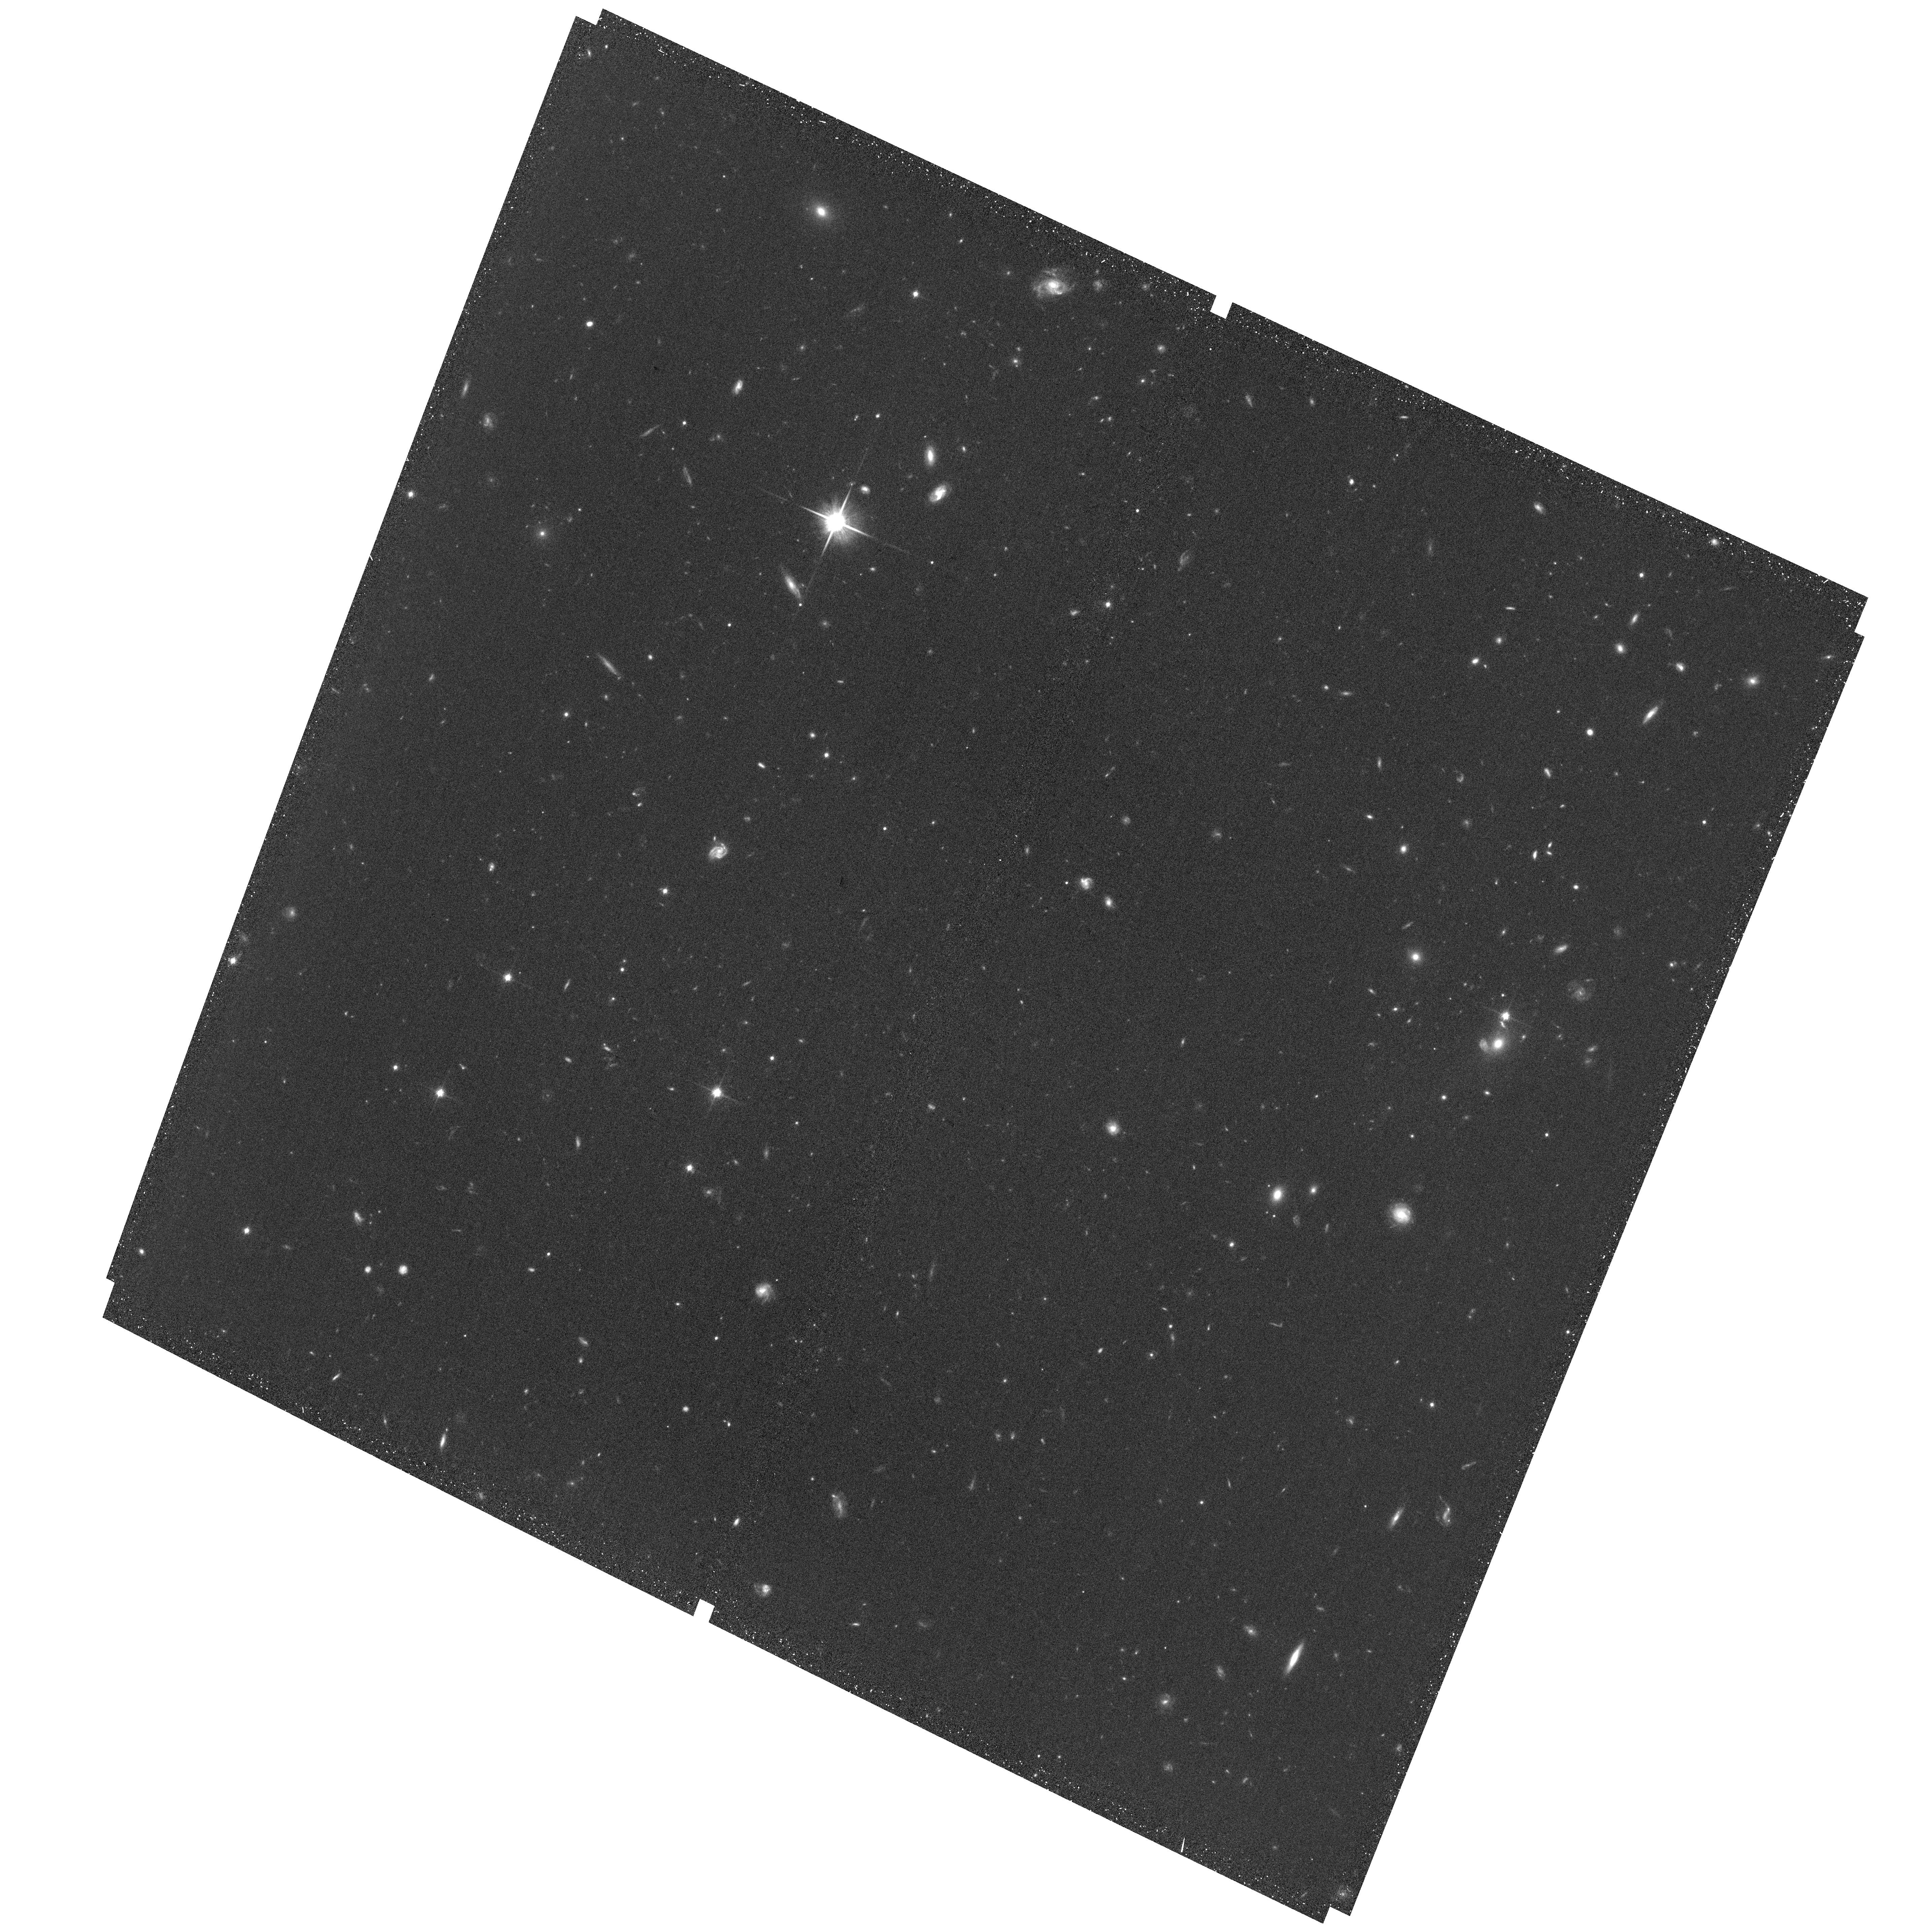
Target: Q2346-BX482
Instrument: ACS/WFC
Filter: F814W
Exposure: 36 min
Observation ID: hst_13669_11_acs_wfc_f814w_jcjl11

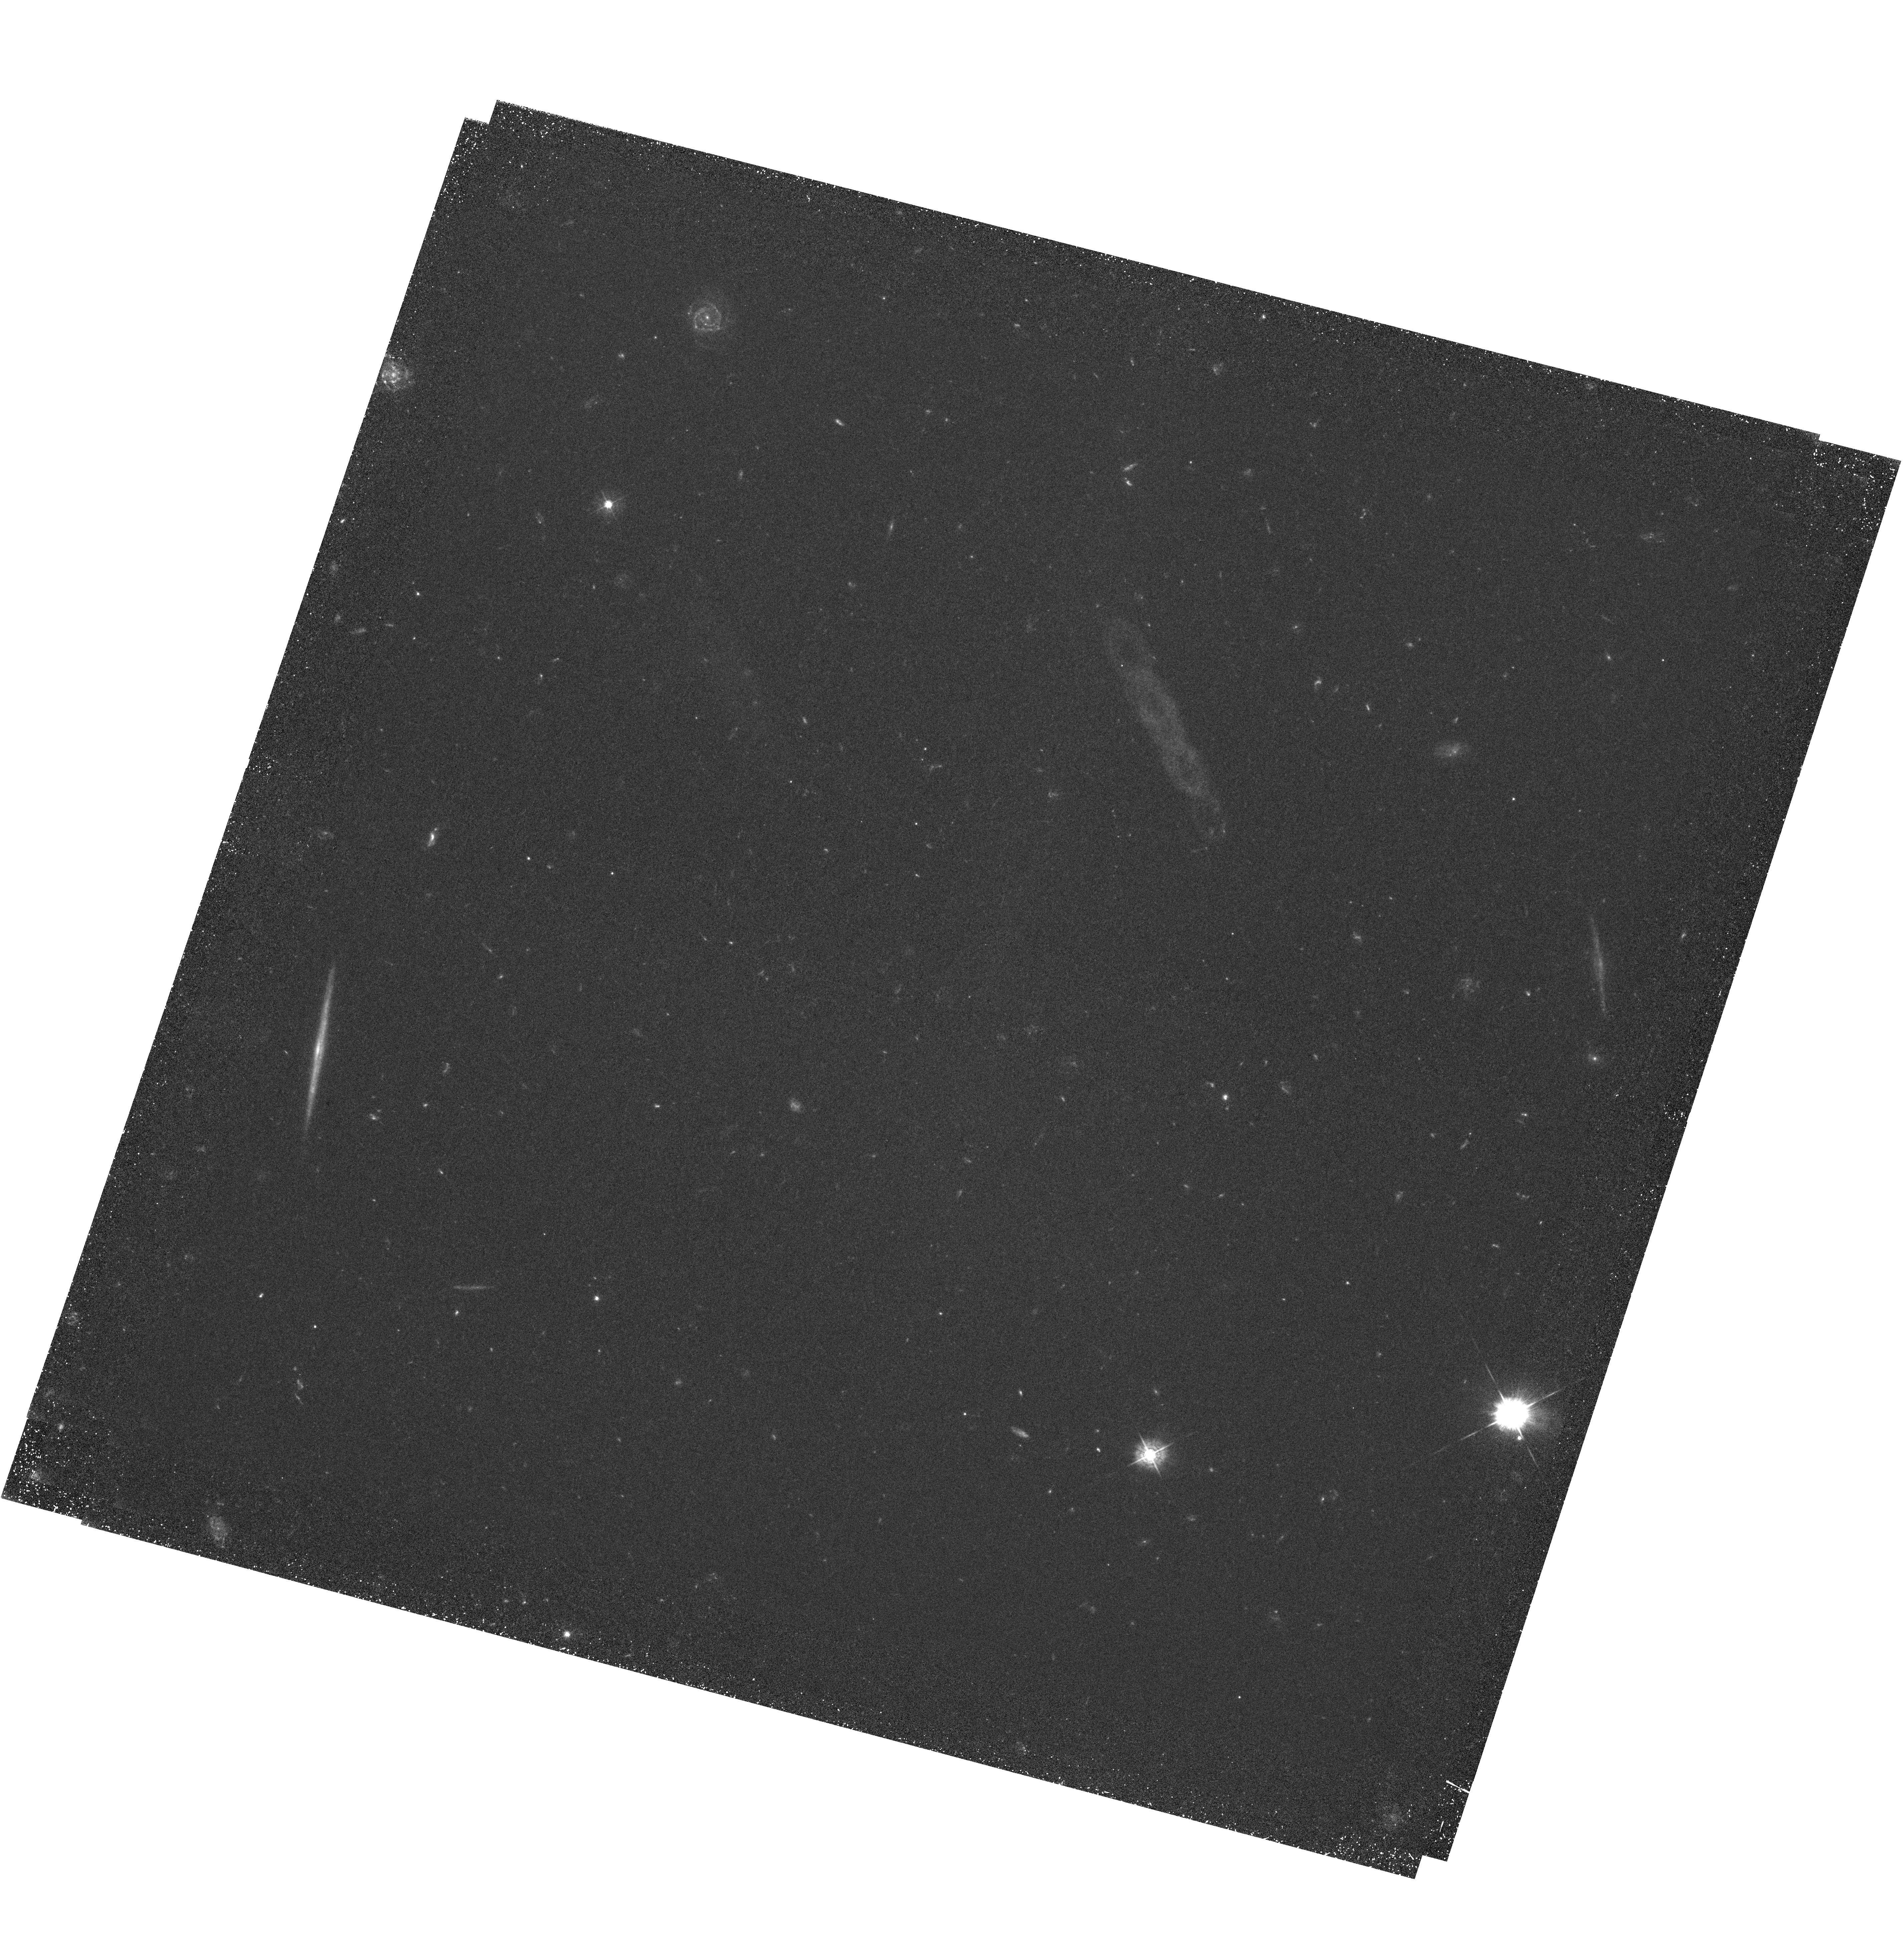
Target: ZC-407302
Instrument: WFC3/UVIS
Filter: F438W
Exposure: 3.2 h
Observation ID: hst_13669_06_wfc3_uvis_f438w_icjl06

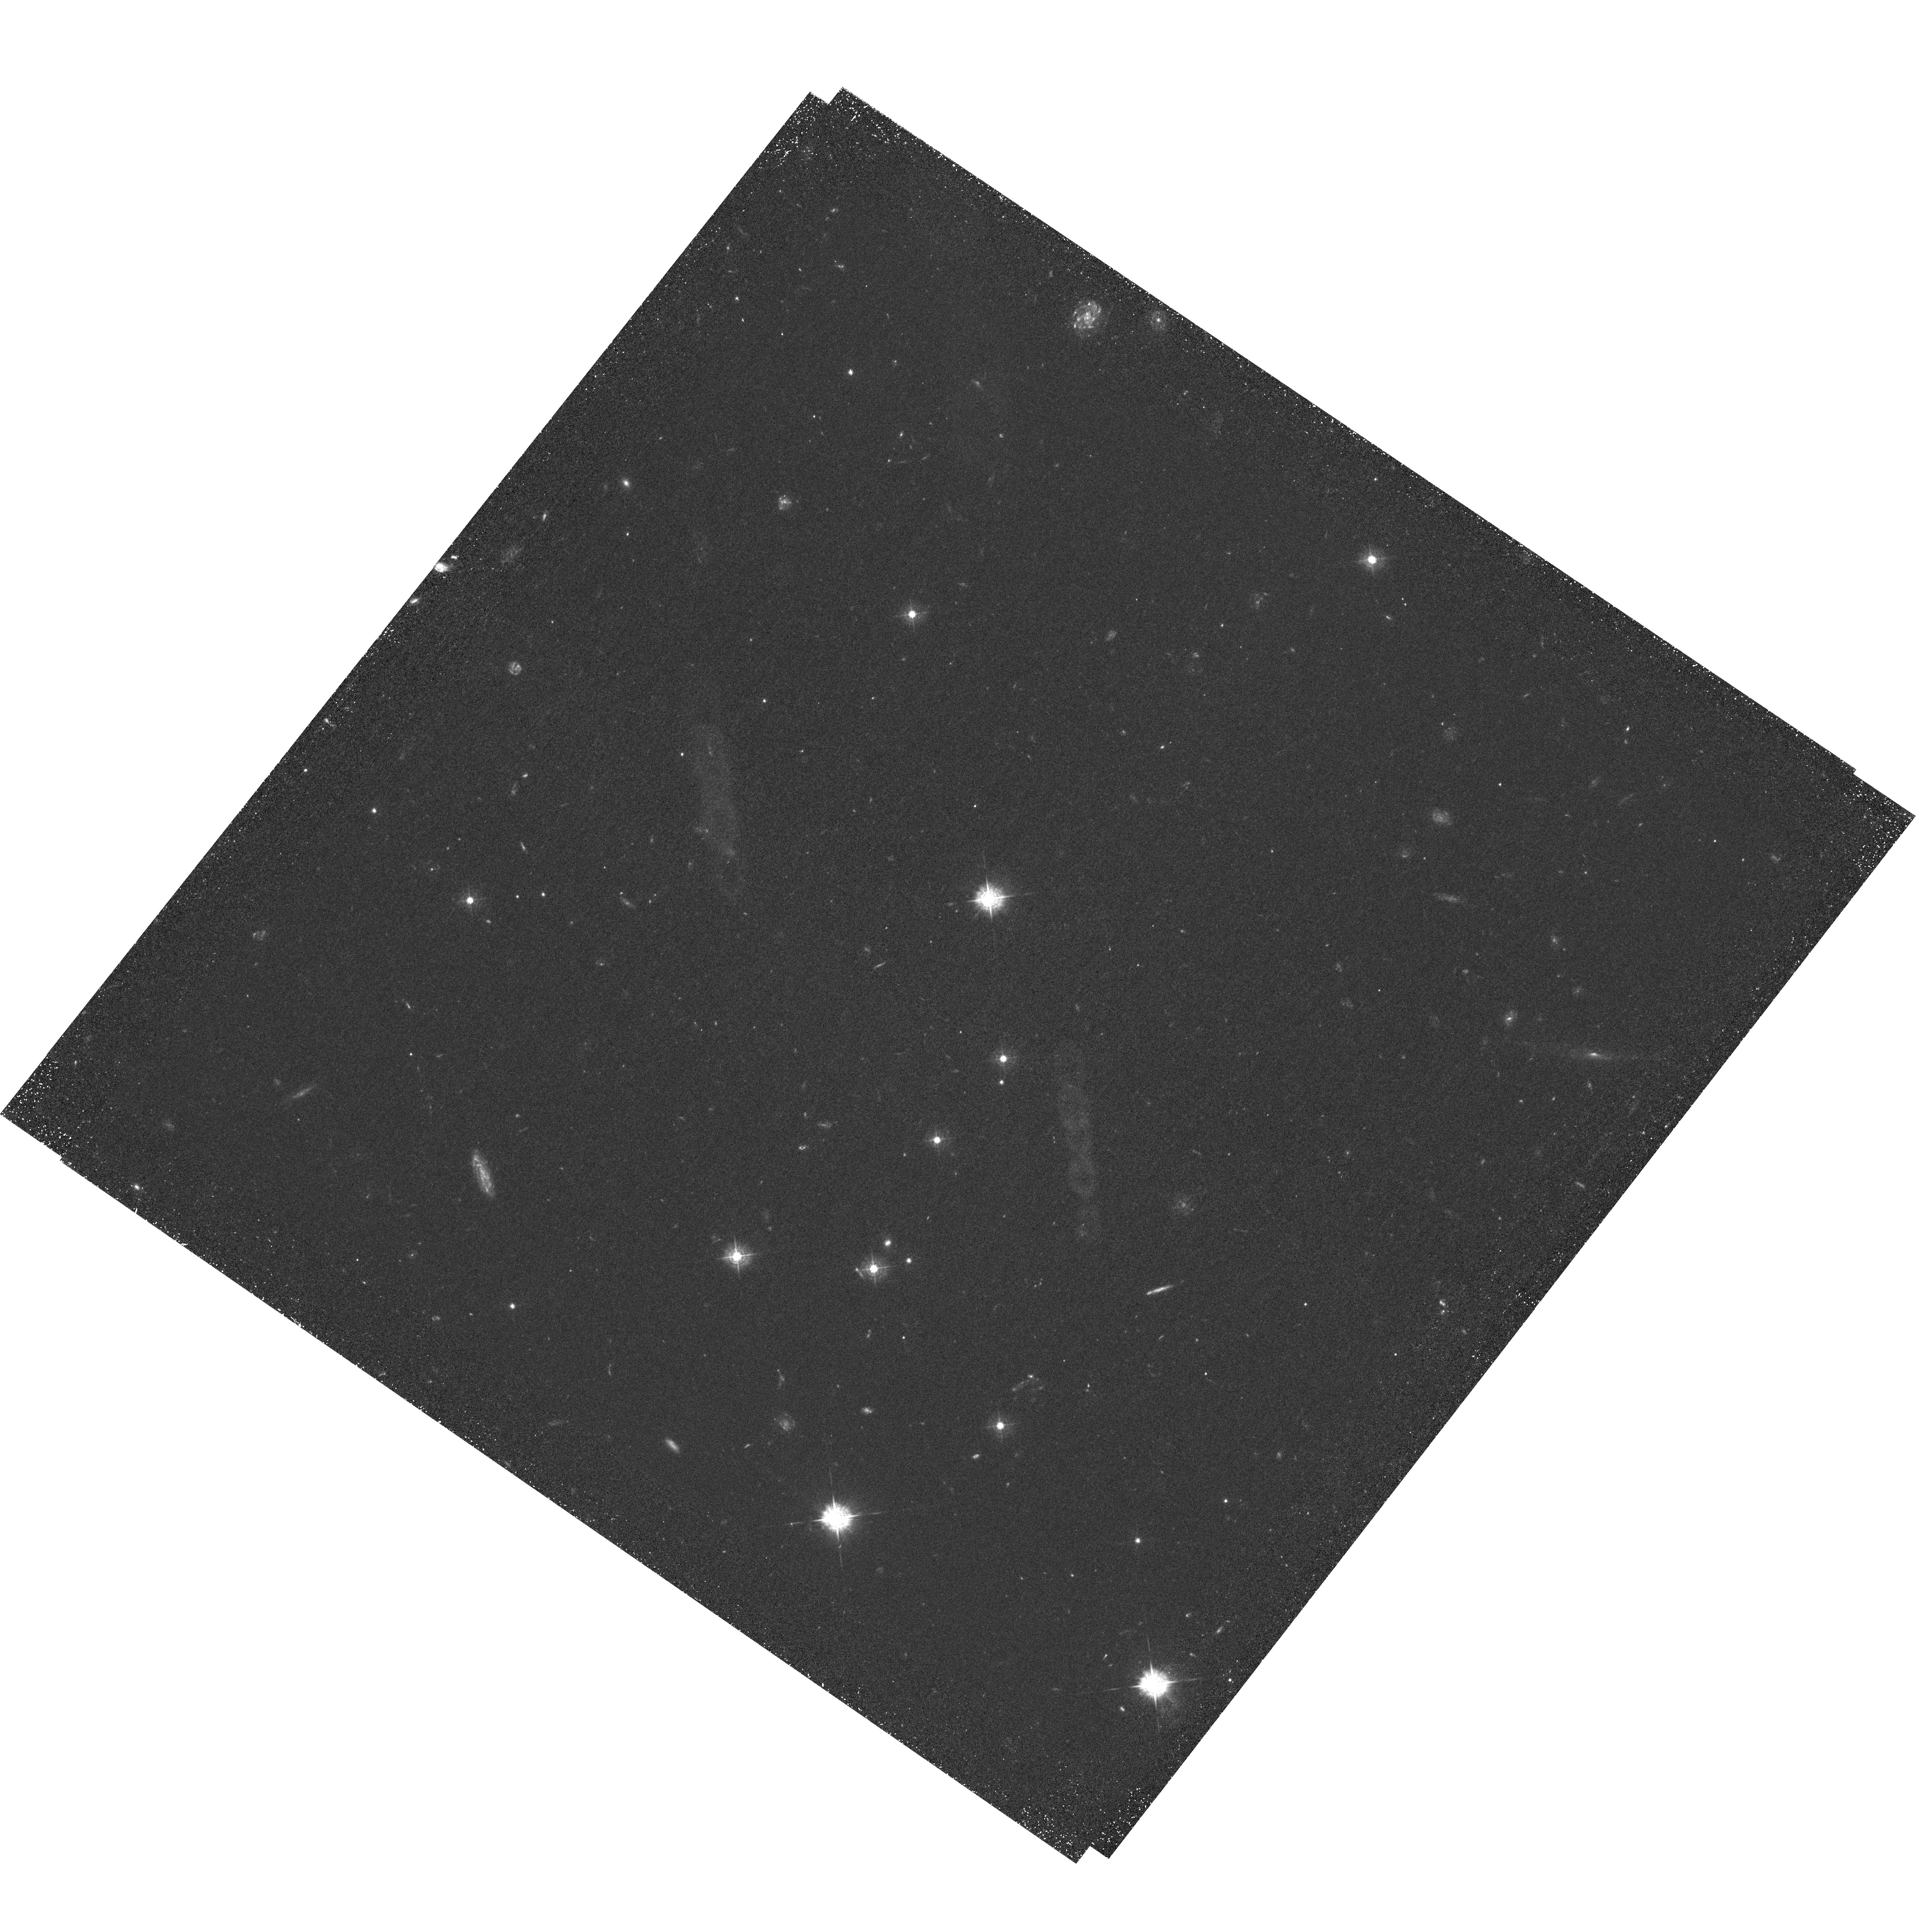
Target: D3A-15504
Instrument: WFC3/UVIS
Filter: F438W
Exposure: 3.2 h
Observation ID: hst_13669_10_wfc3_uvis_f438w_icjl10

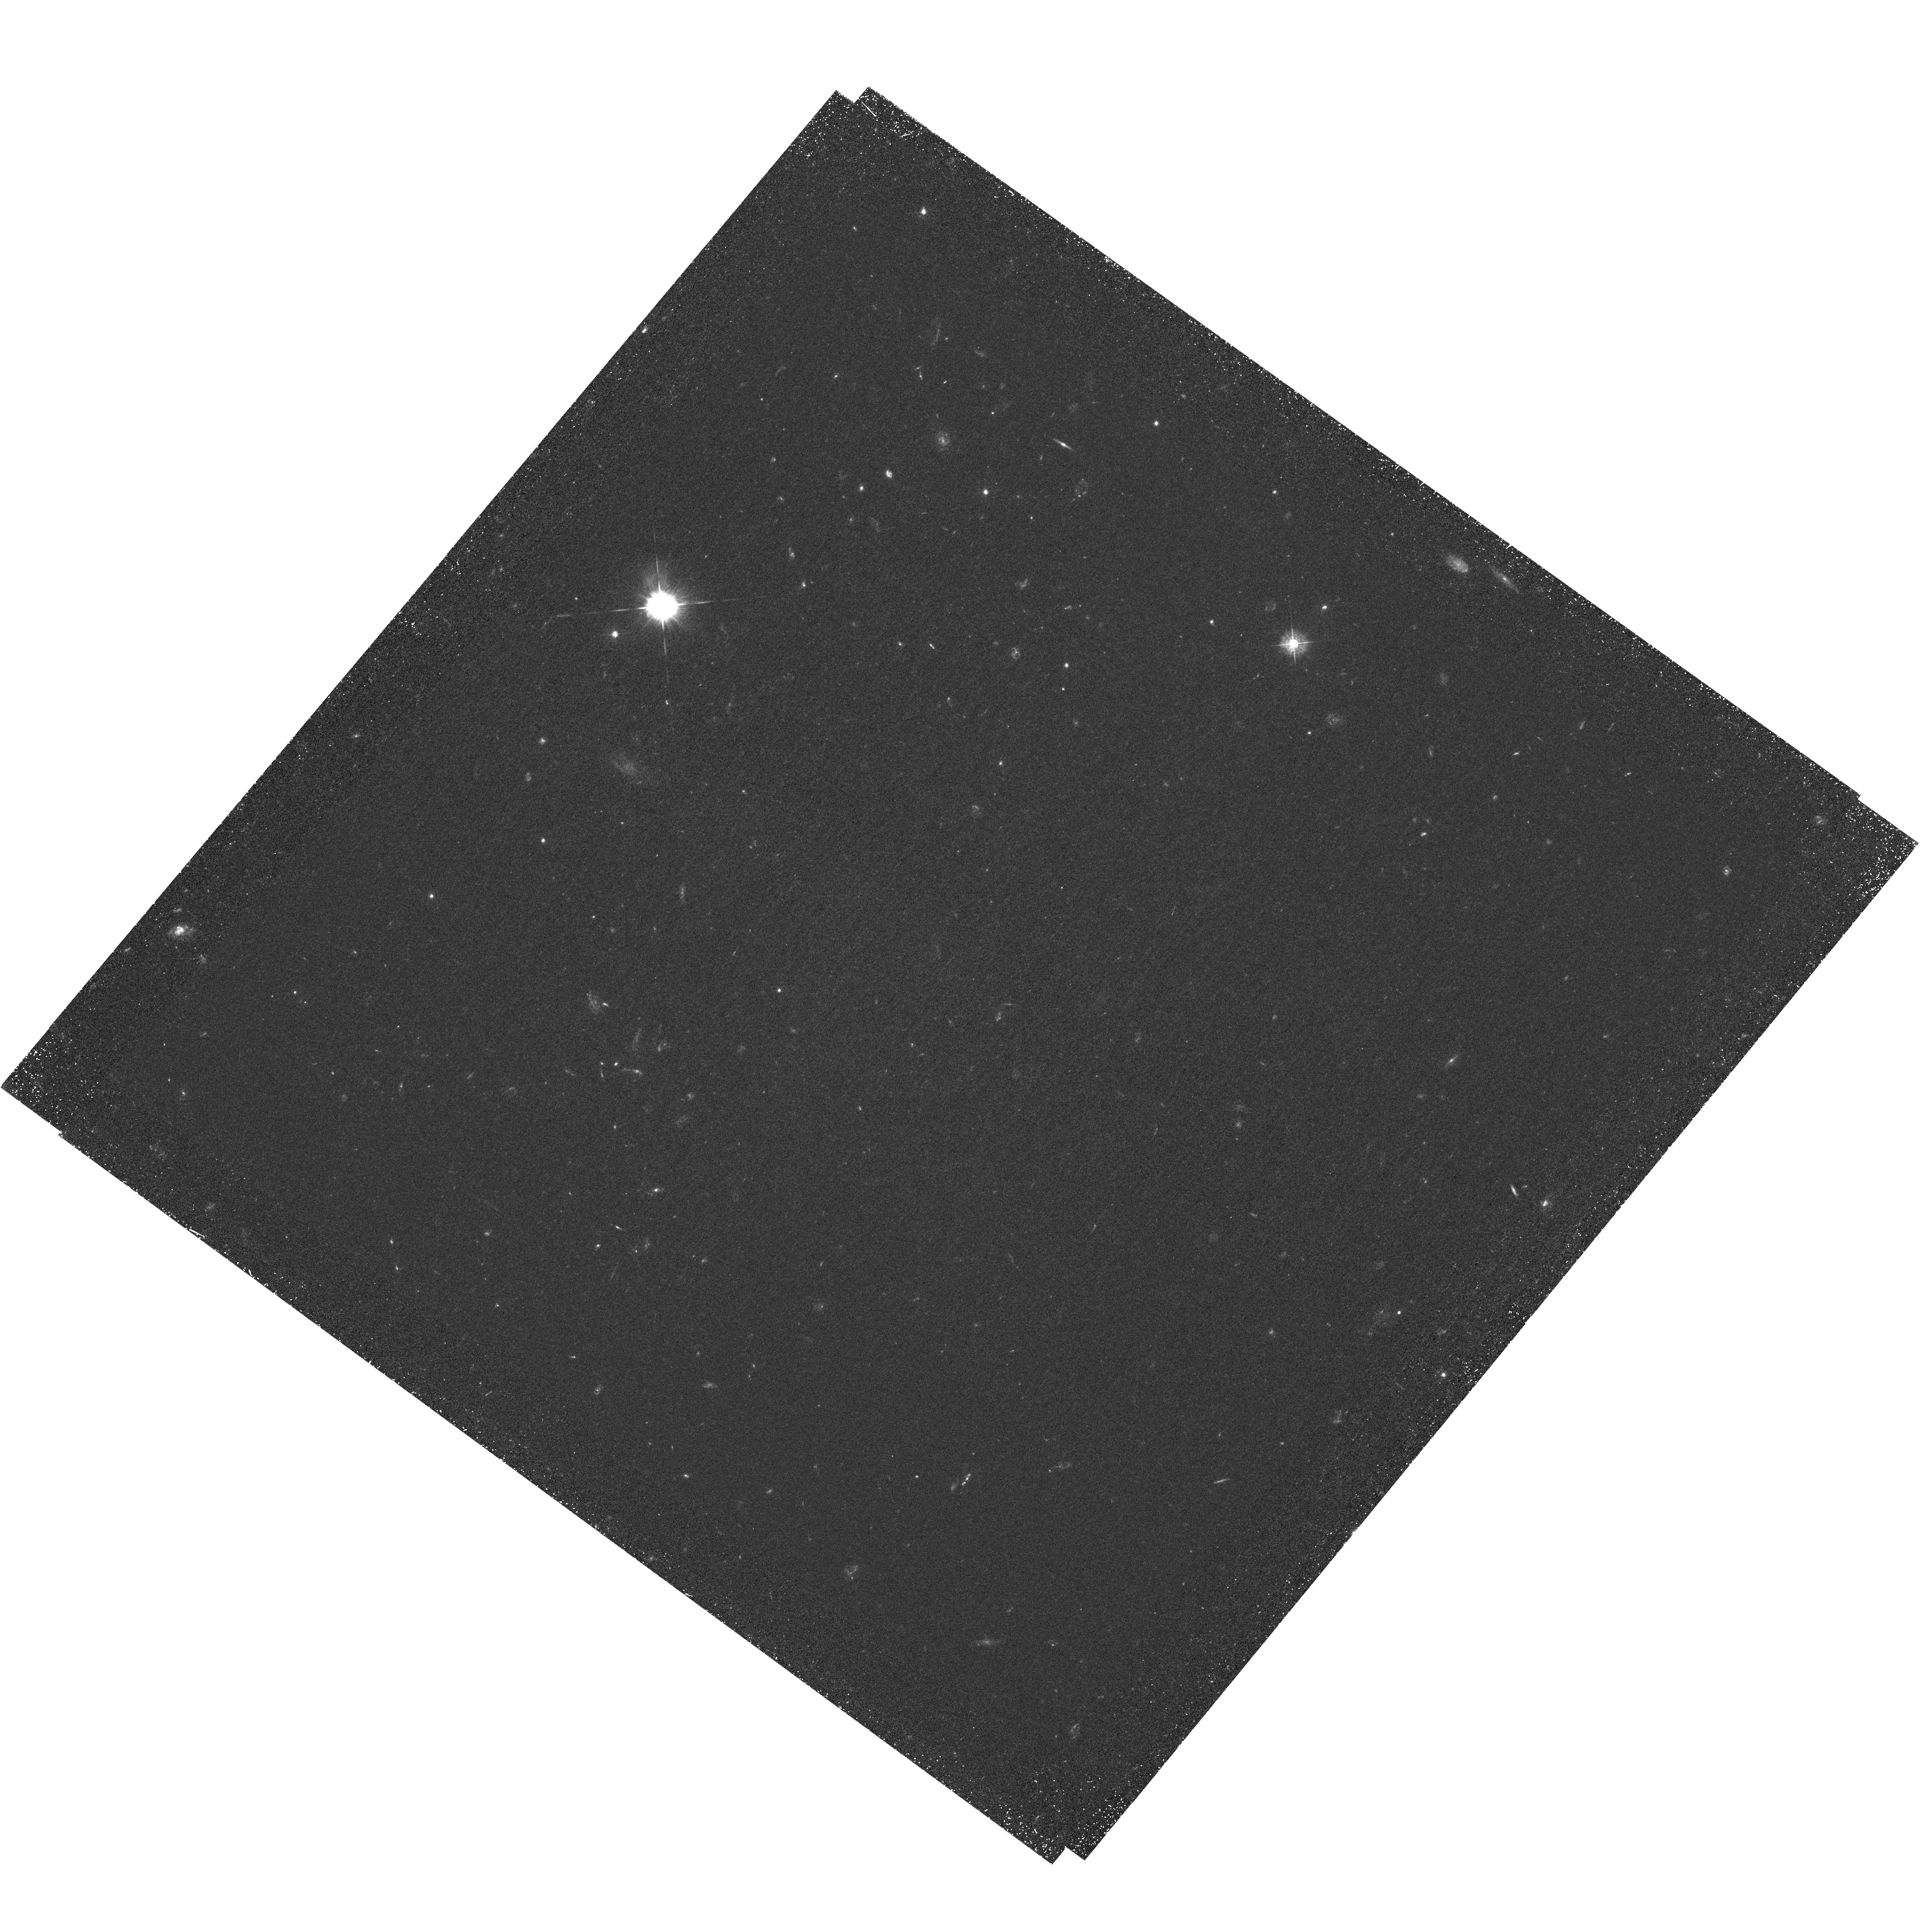
Target: ZC-405226
Instrument: WFC3/UVIS
Filter: F438W
Exposure: 3.2 h
Observation ID: hst_13669_03_wfc3_uvis_f438w_icjl03

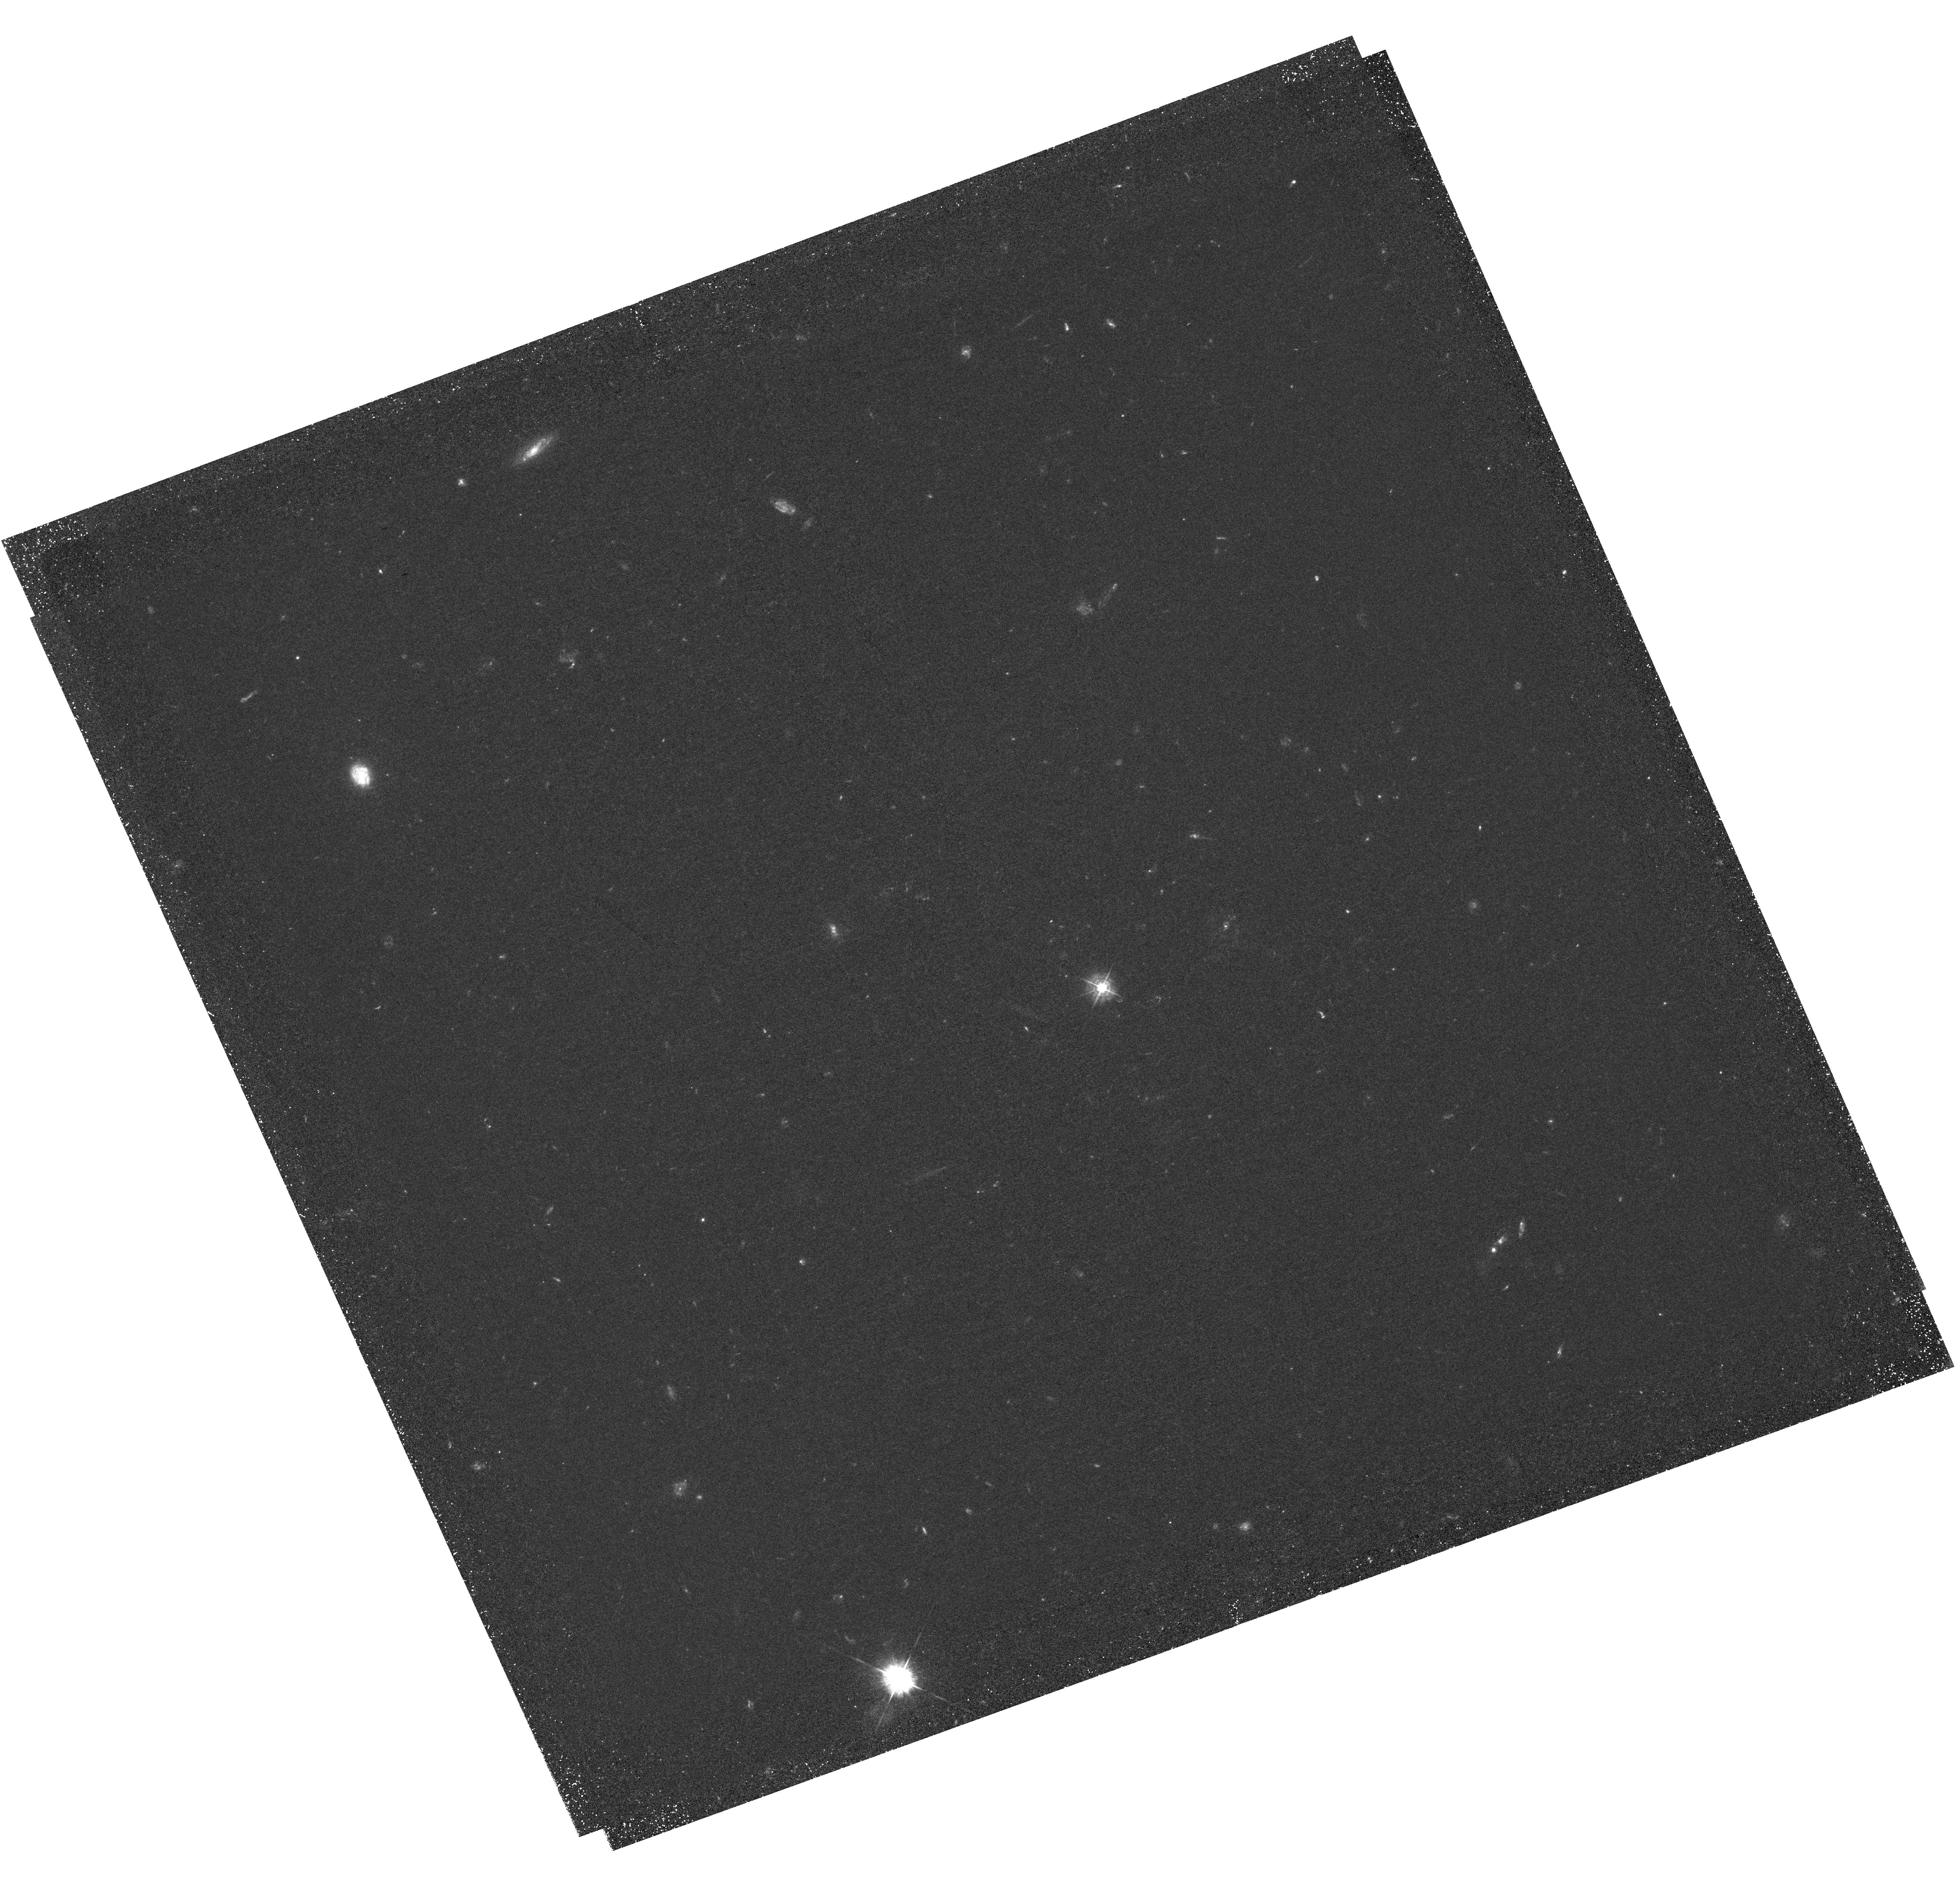
Target: Q2343-BX610
Instrument: WFC3/UVIS
Filter: F438W
Exposure: 3.2 h
Observation ID: hst_13669_08_wfc3_uvis_f438w_icjl08

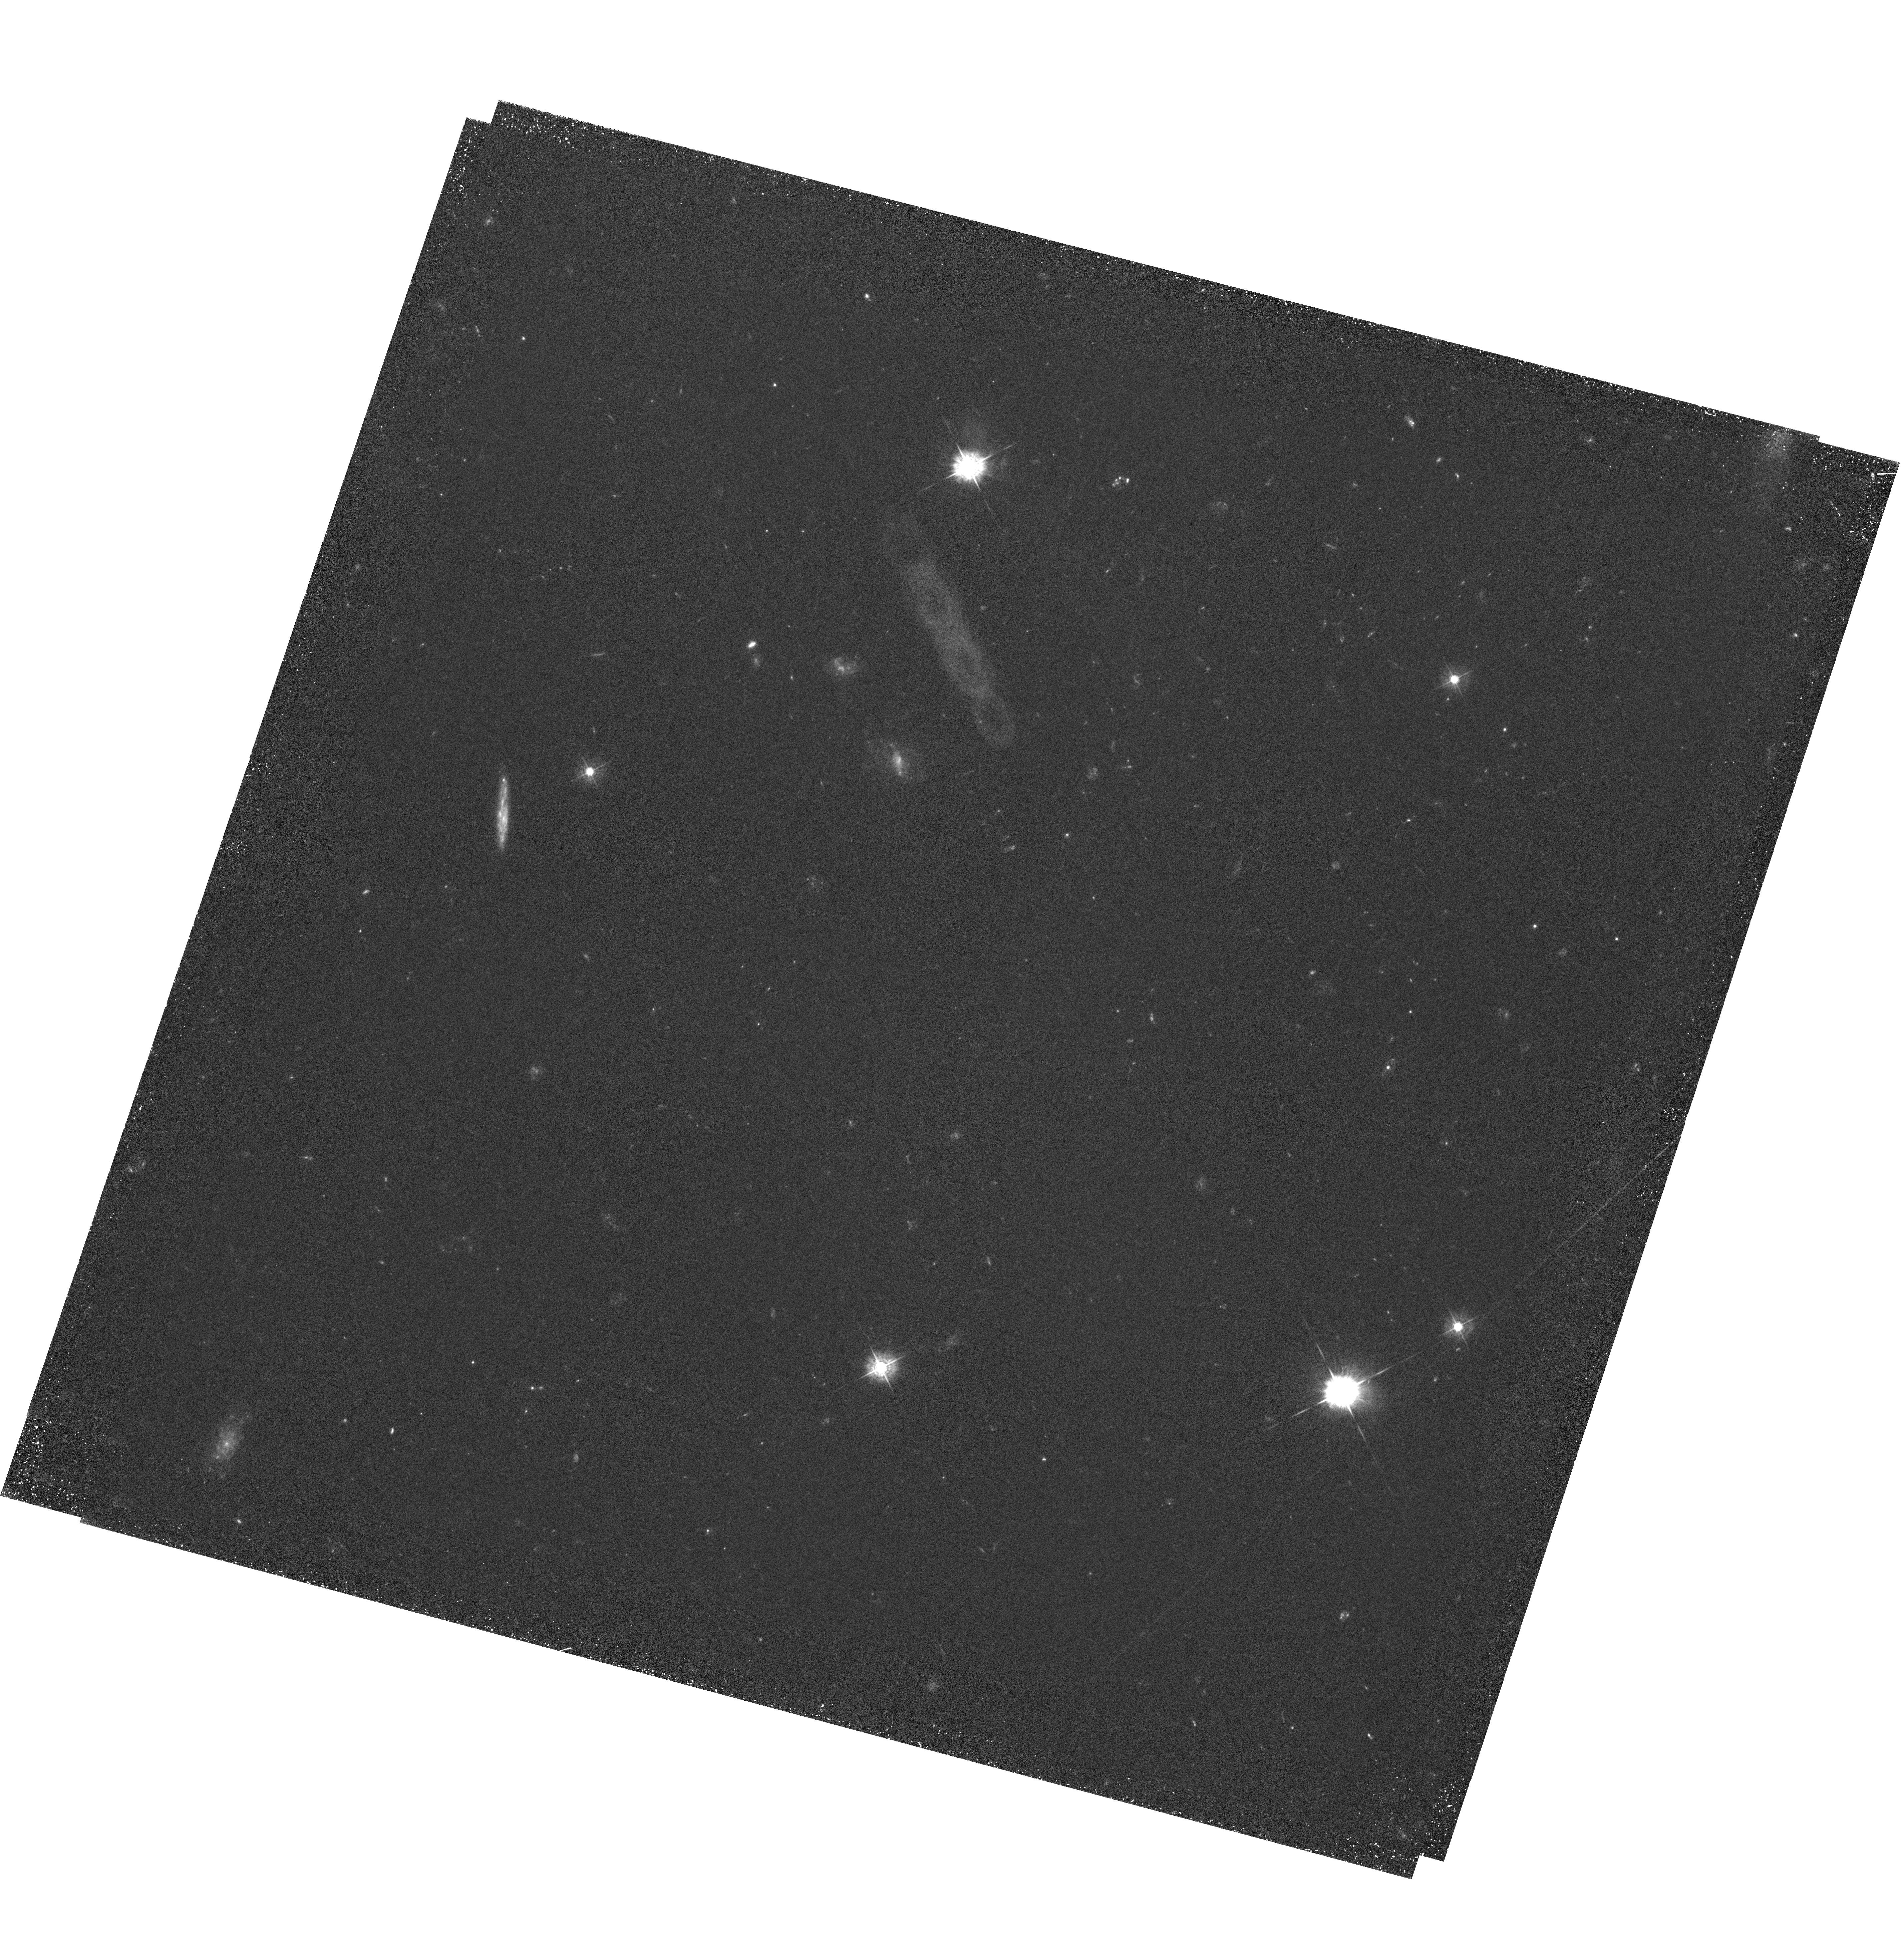
Target: ZC-406690
Instrument: WFC3/UVIS
Filter: F438W
Exposure: 3.2 h
Observation ID: hst_13669_05_wfc3_uvis_f438w_icjl05

The star-formation histories within clumpy disks at z ~ 2.2 (PI: Carollo, Marcella)

We propose to obtain WFC3 F438W images, sampling the rest-frame FUV (~1400A), of 10 clumpy disk galaxies at z~2.2. These 10<log M/Msun<11 galaxies comprise an ideal sample of rotationally-supported star forming disks at these early epochs, for which we have in hand (i) Adaptive Optics VLT/SINFONI maps of the Halpha fluxes and kinematics at 0.1 arcsec (~1 kpc) resolution, (ii) WFC3 F160W and F110W images that straddle the 4000A break, and (iii) for 7 targets, also ACS F814W images in the rest-NUV (2700A) - we request here also the missing F814W imaging on the 3 remaining galaxies. These new data will allow us: (1) to measure the slope of the UV continuum throughout the galaxies to yield, for each galaxy, a two-dimensional reddening map and an extinction-corrected UV-brightess map. The latter will test whether the overall correlation between Halpha and the UV continuum that is seen in the integrated light of these galaxies is maintained down to kpc scales; and (2) to break the degeneracy between stellar population age (i.e. star-formation history) and dust extinction, and to obtain spatially-resolved information on the star formation rates in these galaxies on three different timescales: 10^7 yr (Halpha), 10^8 yr (dust-corrected UV) and 10^9 yr (rest-optical). We will therefore be able to determine the star formation histories of the individual clumps and the interclump regions on kpc scales, as a function of distance from the galaxy centers. Our high-level scientific goals are to measure the lifetime of the clumps, to understand the origin of the disk stars, and to test the idea that the in-spiral of clumps results in the formation of bulges and thick disks.